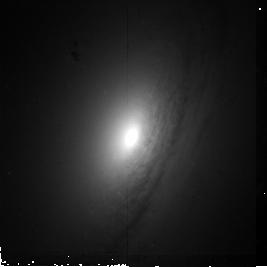
Target: UGC6426
Instrument: NICMOS/NIC2
Filter: F160W
Exposure: 19 min
Observation ID: n9zl38010

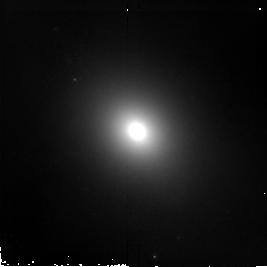
Target: E318-G21
Instrument: NICMOS/NIC2
Filter: F160W
Exposure: 19 min
Observation ID: n9zl08010

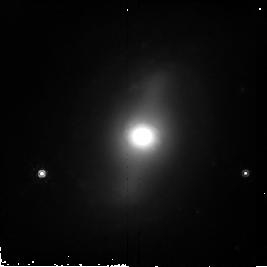
Target: E269-G08
Instrument: NICMOS/NIC2
Filter: F160W
Exposure: 19 min
Observation ID: n9zl13010

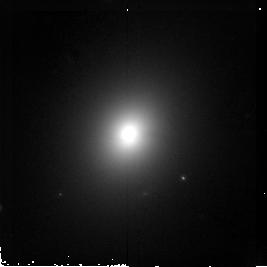
Target: E337-G10
Instrument: NICMOS/NIC2
Filter: F160W
Exposure: 19 min
Observation ID: n9zl20010

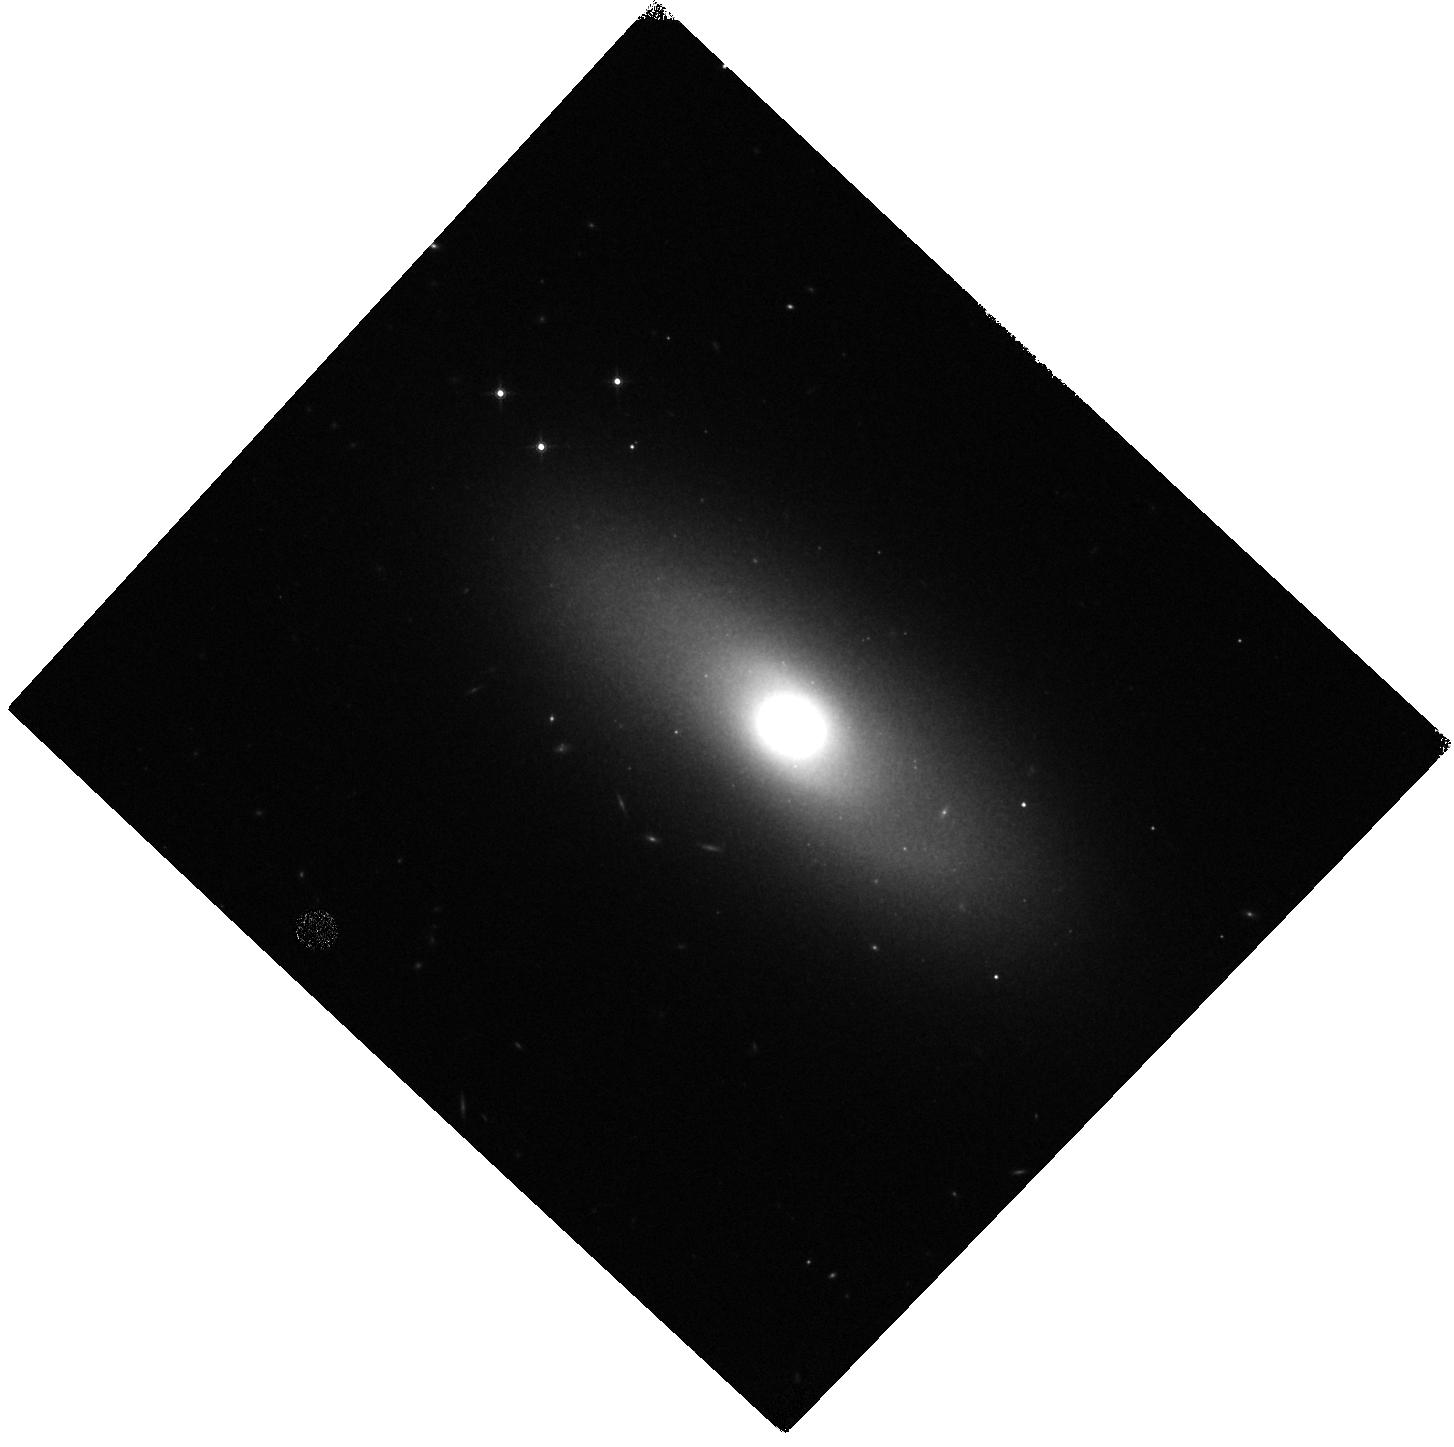
Target: IC5269
Instrument: WFC3/IR
Filter: F160W
Exposure: 7 min
Observation ID: hst_11219_30_wfc3_ir_f160w_i9zl30

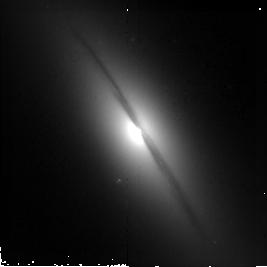
Target: NGC5062
Instrument: NICMOS/NIC2
Filter: F160W
Exposure: 19 min
Observation ID: n9zl16010

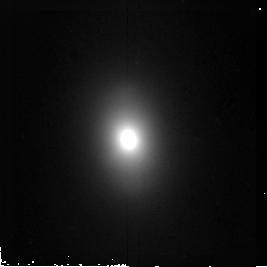
Target: UGC6389
Instrument: NICMOS/NIC2
Filter: F160W
Exposure: 19 min
Observation ID: n9zl37010

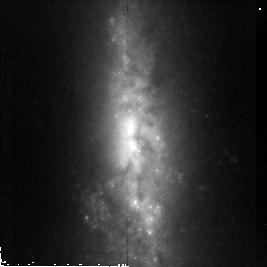
Target: UGC9341
Instrument: NICMOS/NIC2
Filter: F160W
Exposure: 19 min
Observation ID: n9zl46010

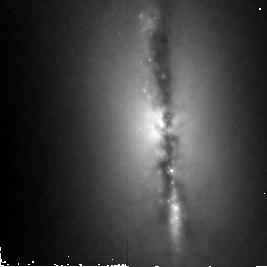
Target: UGC7980
Instrument: NICMOS/NIC2
Filter: F160W
Exposure: 19 min
Observation ID: n9zl42010

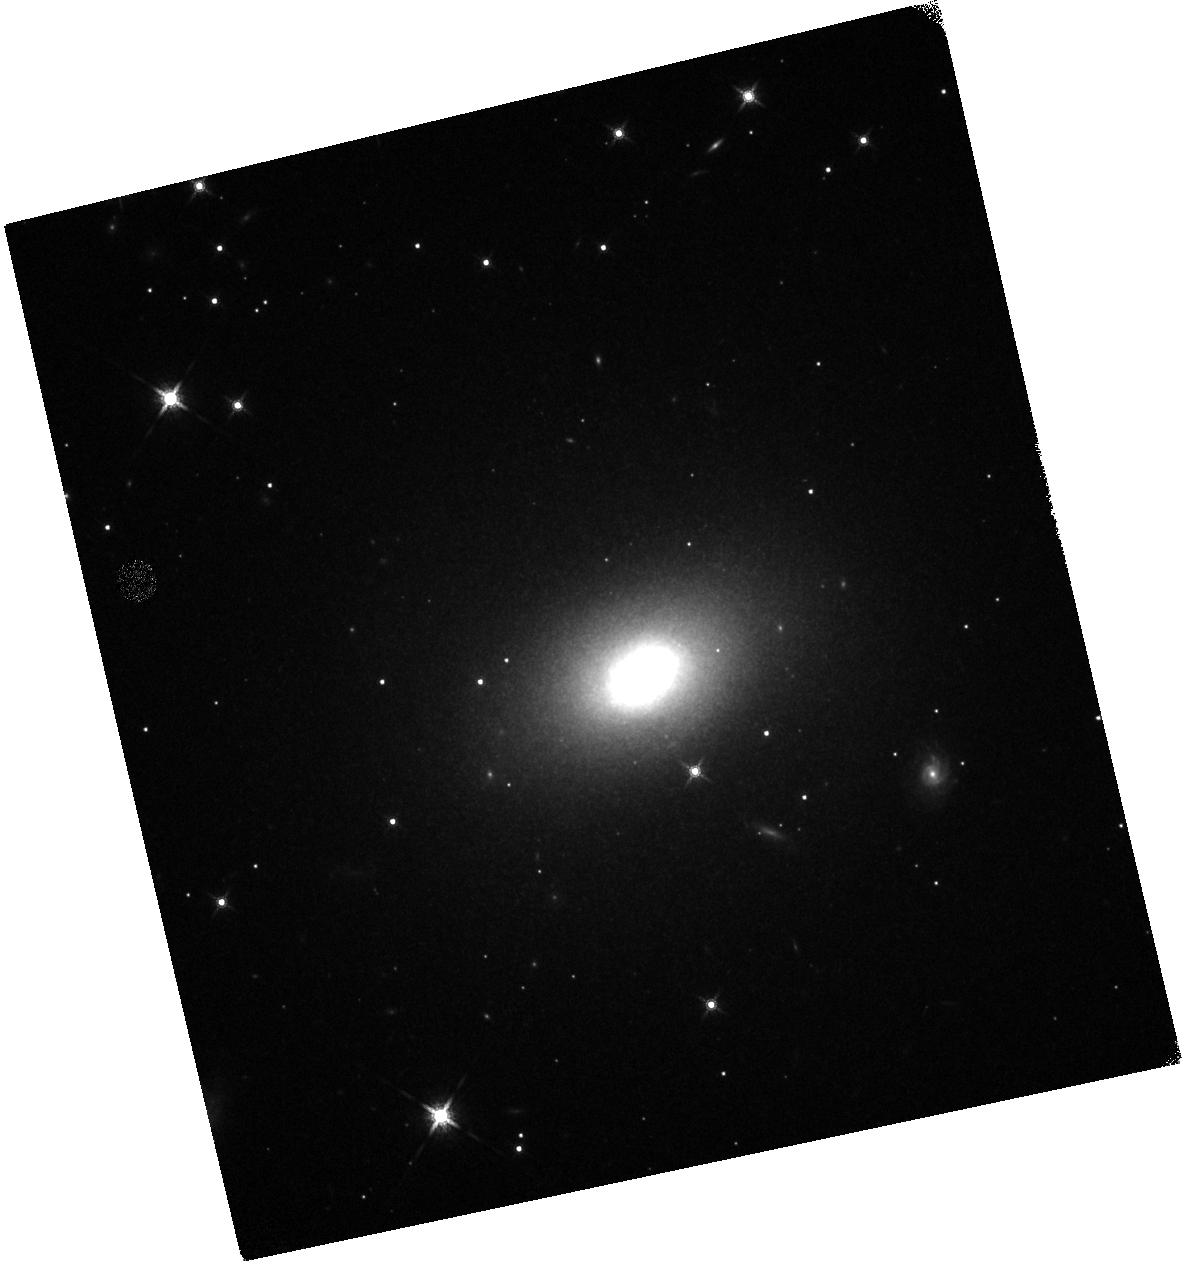
Target: NGC2328
Instrument: WFC3/IR
Filter: F160W
Exposure: 7 min
Observation ID: hst_11219_58_wfc3_ir_f160w_i9zl58

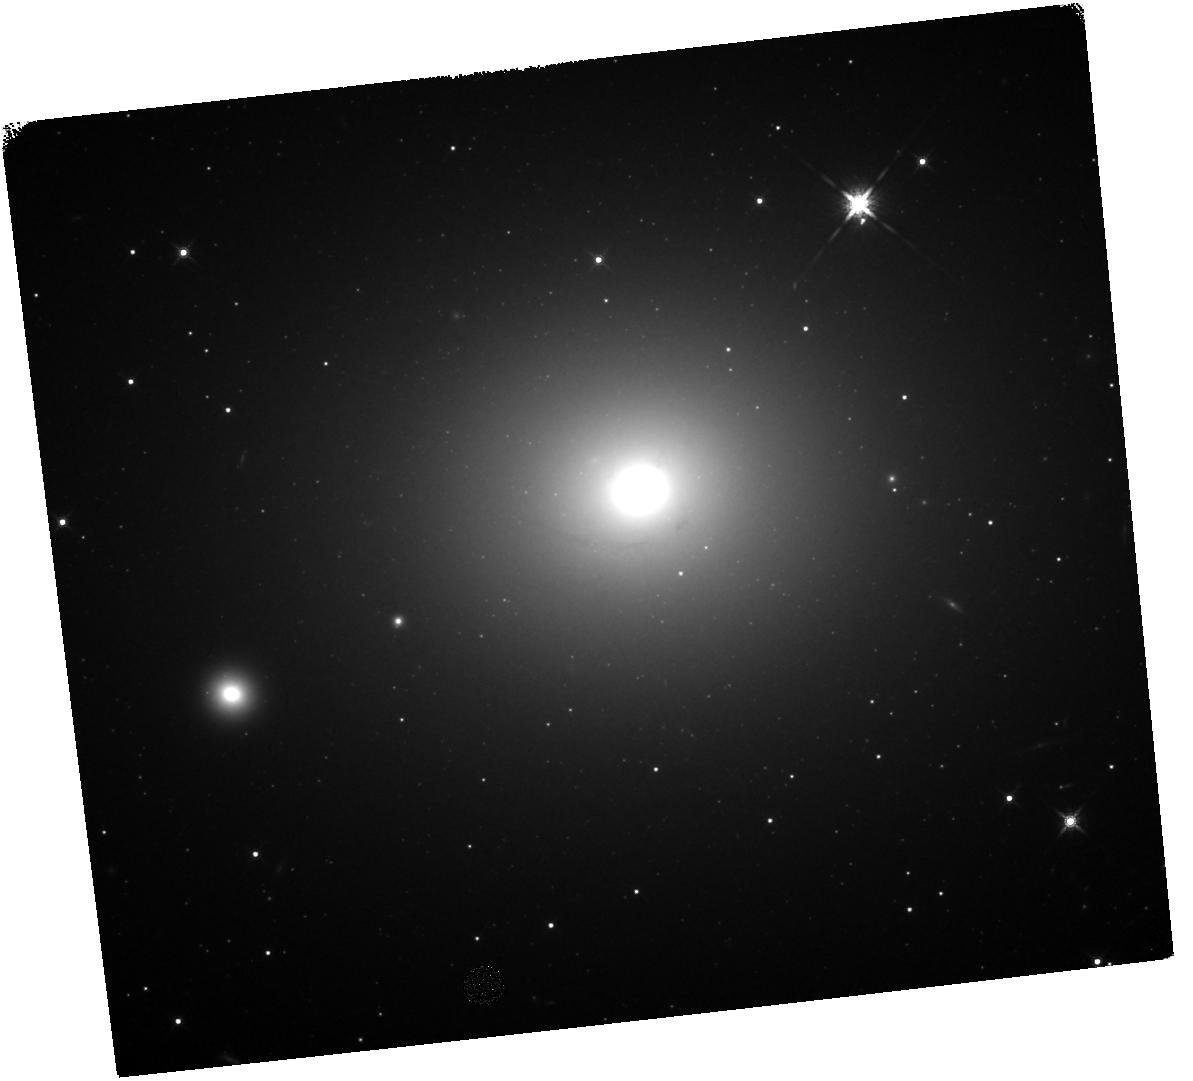
Target: NGC4696
Instrument: WFC3/IR
Filter: F160W
Exposure: 7 min
Observation ID: hst_11219_62_wfc3_ir_f160w_i9zl62

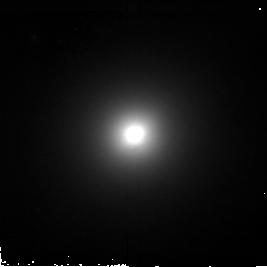
Target: UGC6330
Instrument: NICMOS/NIC2
Filter: F160W
Exposure: 19 min
Observation ID: n9zl35010

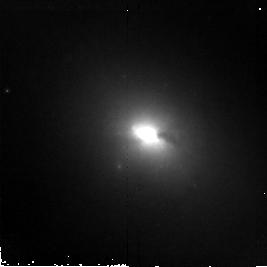
Target: UGC7572
Instrument: NICMOS/NIC2
Filter: F160W
Exposure: 19 min
Observation ID: n9zl41010

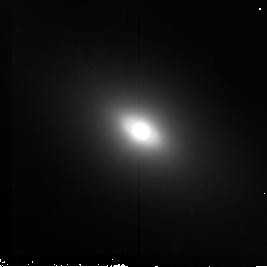
Target: NGC7166
Instrument: NICMOS/NIC2
Filter: F160W
Exposure: 19 min
Observation ID: n9zl28010

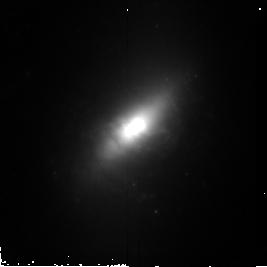
Target: UGC12317
Instrument: NICMOS/NIC2
Filter: F160W
Exposure: 19 min
Observation ID: n9zl56010

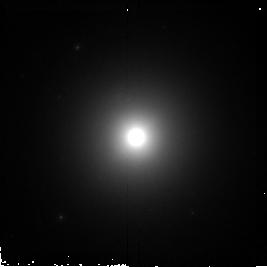
Target: NGC862
Instrument: NICMOS/NIC2
Filter: F160W
Exposure: 19 min
Observation ID: n9zl02010

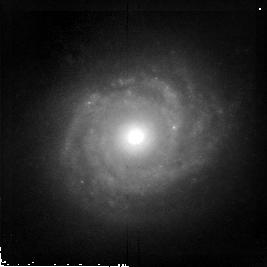
Target: UGC9360
Instrument: NICMOS/NIC2
Filter: F160W
Exposure: 19 min
Observation ID: n9zl47010

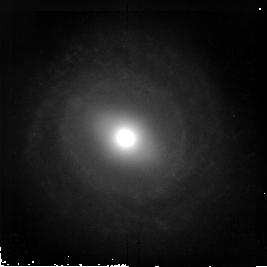
Target: UGC7329
Instrument: NICMOS/NIC2
Filter: F160W
Exposure: 19 min
Observation ID: n9zl54010

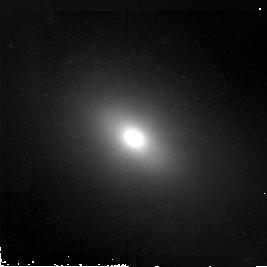
Target: NGC5090A
Instrument: NICMOS/NIC2
Filter: F160W
Exposure: 19 min
Observation ID: n9zl17010

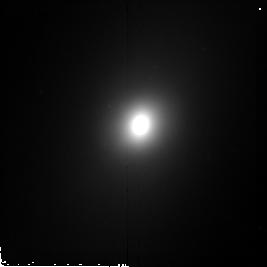
Target: IC1864
Instrument: NICMOS/NIC2
Filter: F160W
Exposure: 19 min
Observation ID: n9zl03010

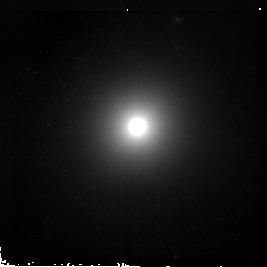
Target: IC5157
Instrument: NICMOS/NIC2
Filter: F160W
Exposure: 19 min
Observation ID: n9zl29010

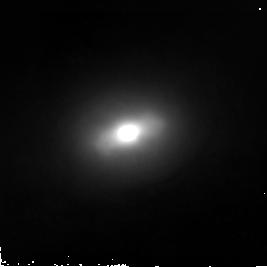
Target: UGC6343
Instrument: NICMOS/NIC2
Filter: F160W
Exposure: 19 min
Observation ID: n9zl36010

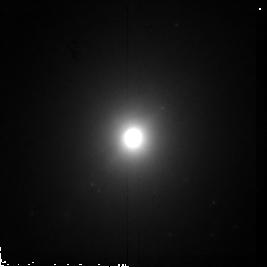
Target: UGC5617
Instrument: NICMOS/NIC2
Filter: F160W
Exposure: 19 min
Observation ID: n9zl68010

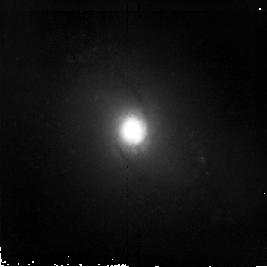
Target: UGC10091
Instrument: NICMOS/NIC2
Filter: F160W
Exposure: 19 min
Observation ID: n9zl48010

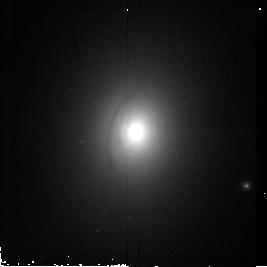
Target: NGC6768
Instrument: NICMOS/NIC2
Filter: F160W
Exposure: 19 min
Observation ID: n9zl21010

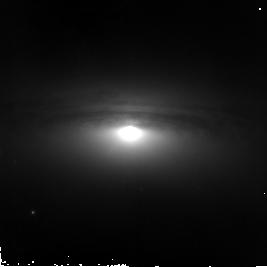
Target: NGC4751
Instrument: NICMOS/NIC2
Filter: F160W
Exposure: 19 min
Observation ID: n9zl12010

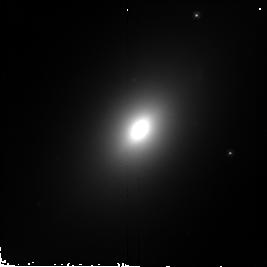
Target: E376-G07
Instrument: NICMOS/NIC2
Filter: F160W
Exposure: 19 min
Observation ID: n9zl07010

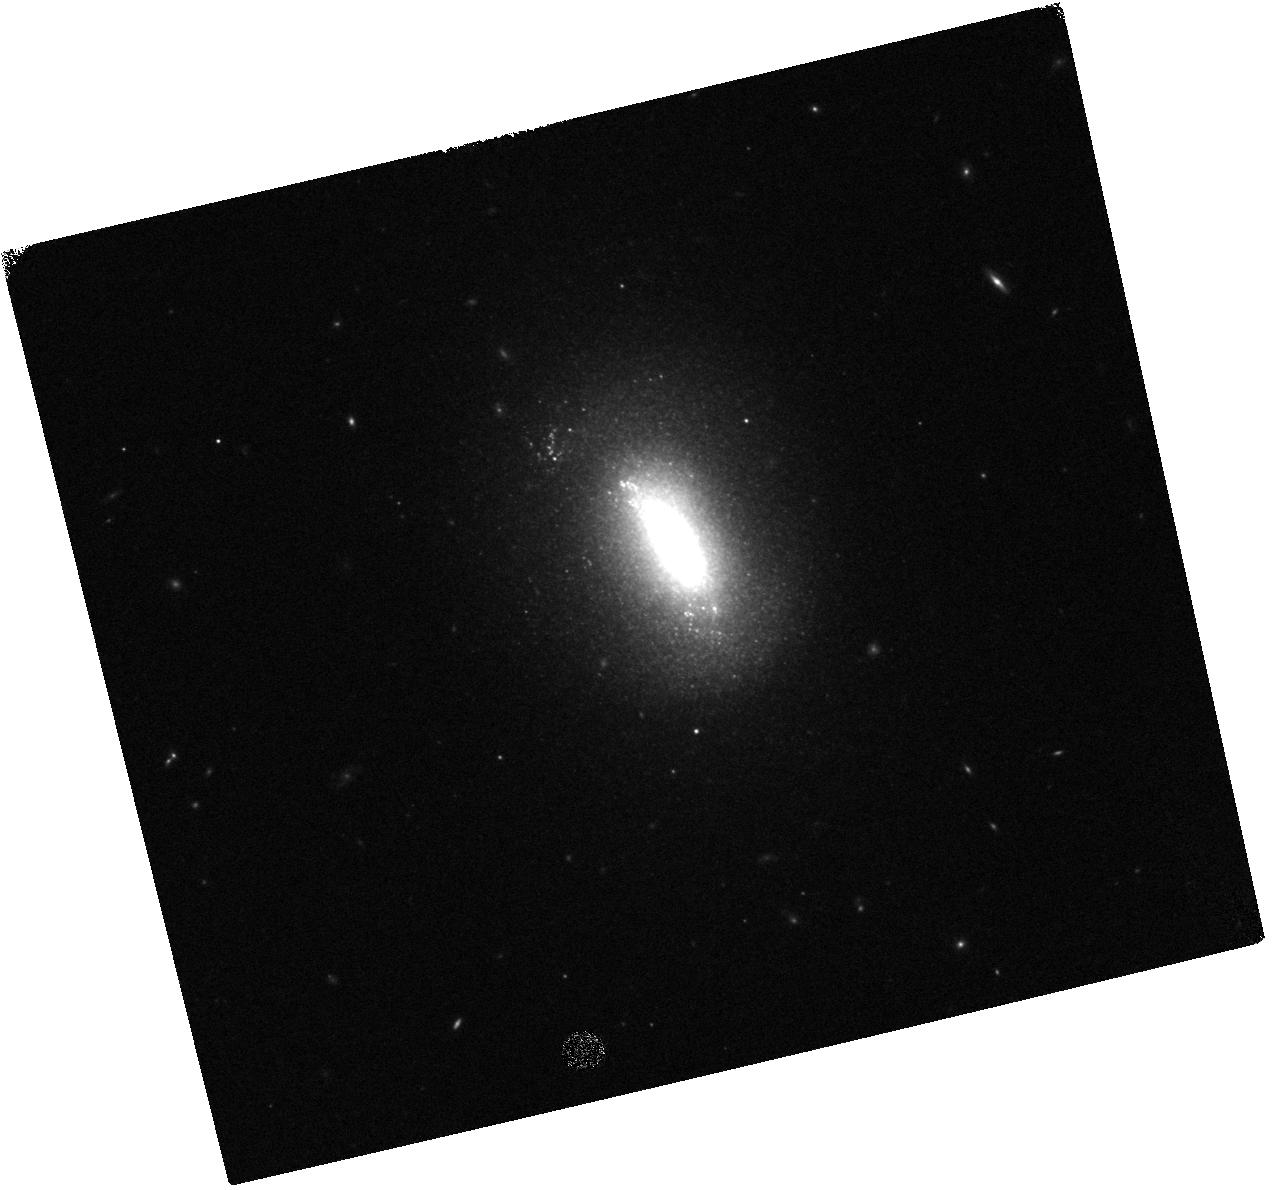
Target: UGC6742
Instrument: WFC3/IR
Filter: F160W
Exposure: 7 min
Observation ID: hst_11219_53_wfc3_ir_f160w_i9zl53

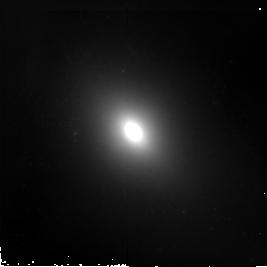
Target: NGC7097
Instrument: NICMOS/NIC2
Filter: F160W
Exposure: 19 min
Observation ID: n9zl27010

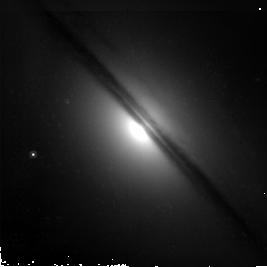
Target: E263-G48
Instrument: NICMOS/NIC2
Filter: F160W
Exposure: 19 min
Observation ID: n9zl06010

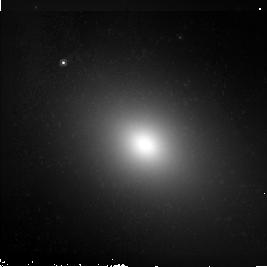
Target: NGC2663
Instrument: NICMOS/NIC2
Filter: F160W
Exposure: 19 min
Observation ID: n9zl04010

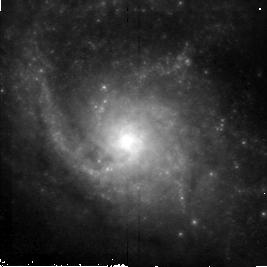
Target: UGC12529
Instrument: NICMOS/NIC2
Filter: F160W
Exposure: 19 min
Observation ID: n9zl50010

Active Galactic Nuclei in nearby galaxies: a new view of the origin of the radio-loud radio-quiet dichotomy? (PI: Capetti, Alessandro)

Using archival HST and Chandra observations of 34 nearby early-type galaxies (drawn from a complete radio selected sample) we have found evidence that the radio-loud/radio-quiet dichotomy is directly connected to the structure of the inner regions of their host galaxies in the following sense: [1] Radio-loud AGN are associated with galaxies with shallow cores in their light profiles [2] Radio-quiet AGN are only hosted by galaxies with steep cusps. Since the brightness profile is determined by the galaxy's evolution, through its merger history, our results suggest that the same process sets the AGN flavour. This provides us with a novel tool to explore the co-evolution of galaxies and supermassive black holes, and it opens a new path to understand the origin of the radio-loud/radio-quiet AGN dichotomy. Currently our analysis is statistically incomplete as the brightness profile is not available for 82 of the 116 targets. Most galaxies were not observed with HST, while in some cases the study is obstructed by the presence of dust features. We here propose to perform an infrared NICMOS snapshot survey of these 82 galaxies. This will enable us to i) test the reality of the dichotomic behaviour in a substantially larger sample; ii) extend the comparison between radio-loud and radio-quiet AGN to a larger range of luminosities.